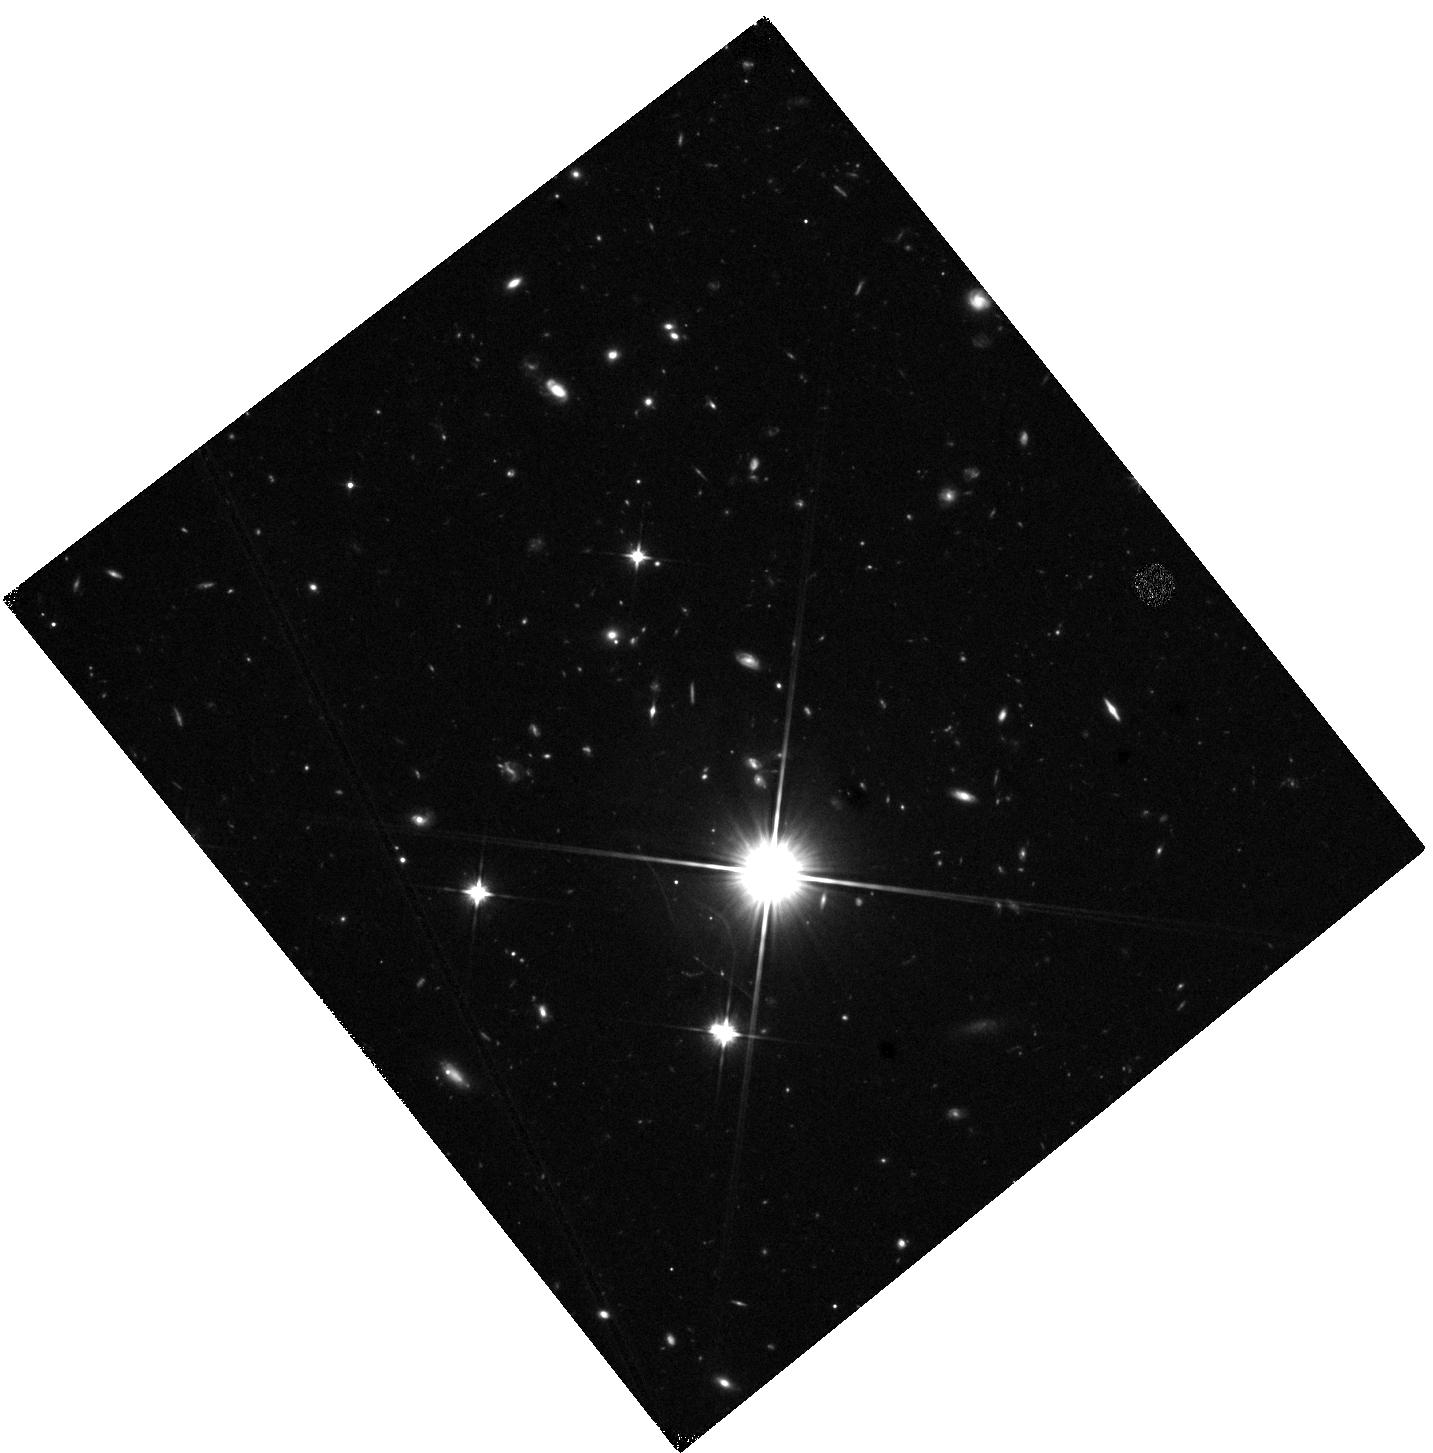
Target: 39627688759005339. Instrument: WFC3/IR. Filter: F110W. Exposure: 23 min. Observation ID: hst_17110_0f_wfc3_ir_f110w_iezd0f

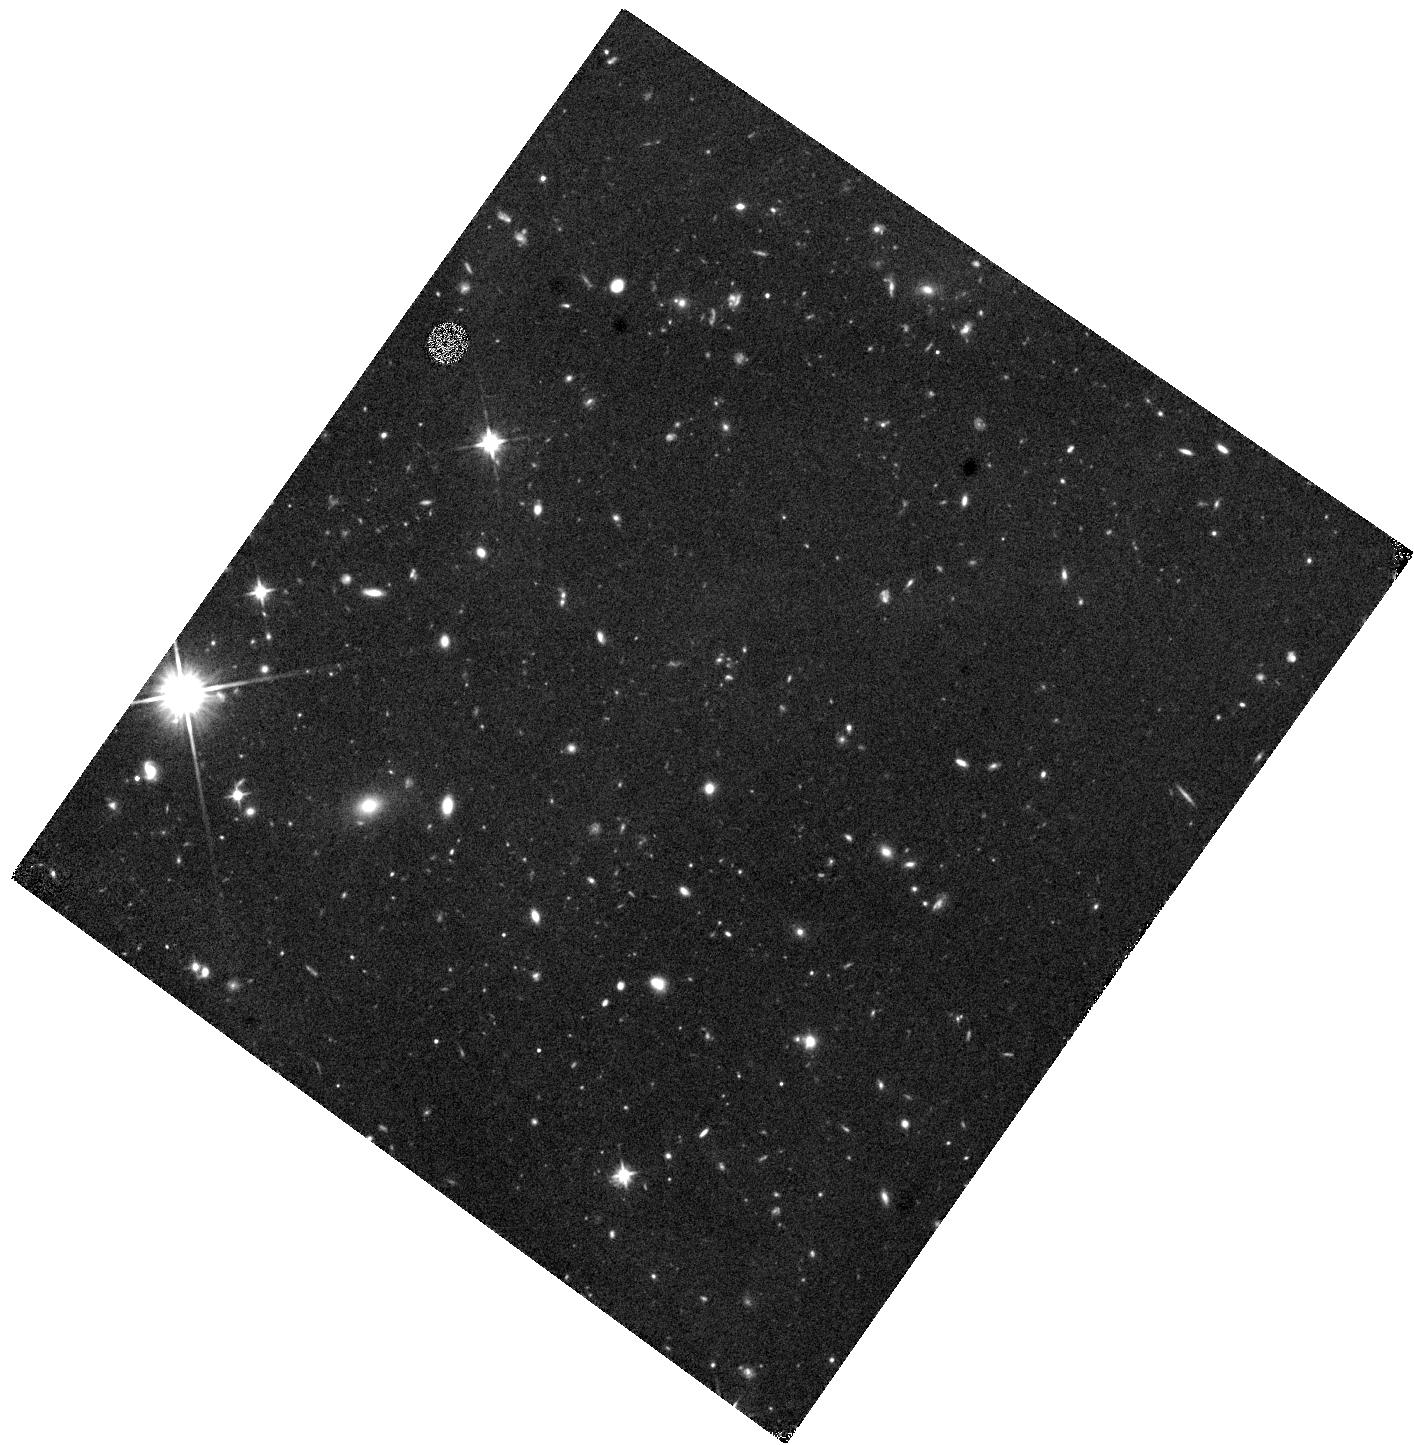
Target: 39633493600242332. Instrument: WFC3/IR. Filter: F110W. Exposure: 23 min. Observation ID: hst_17110_8s_wfc3_ir_f110w_iezd8s

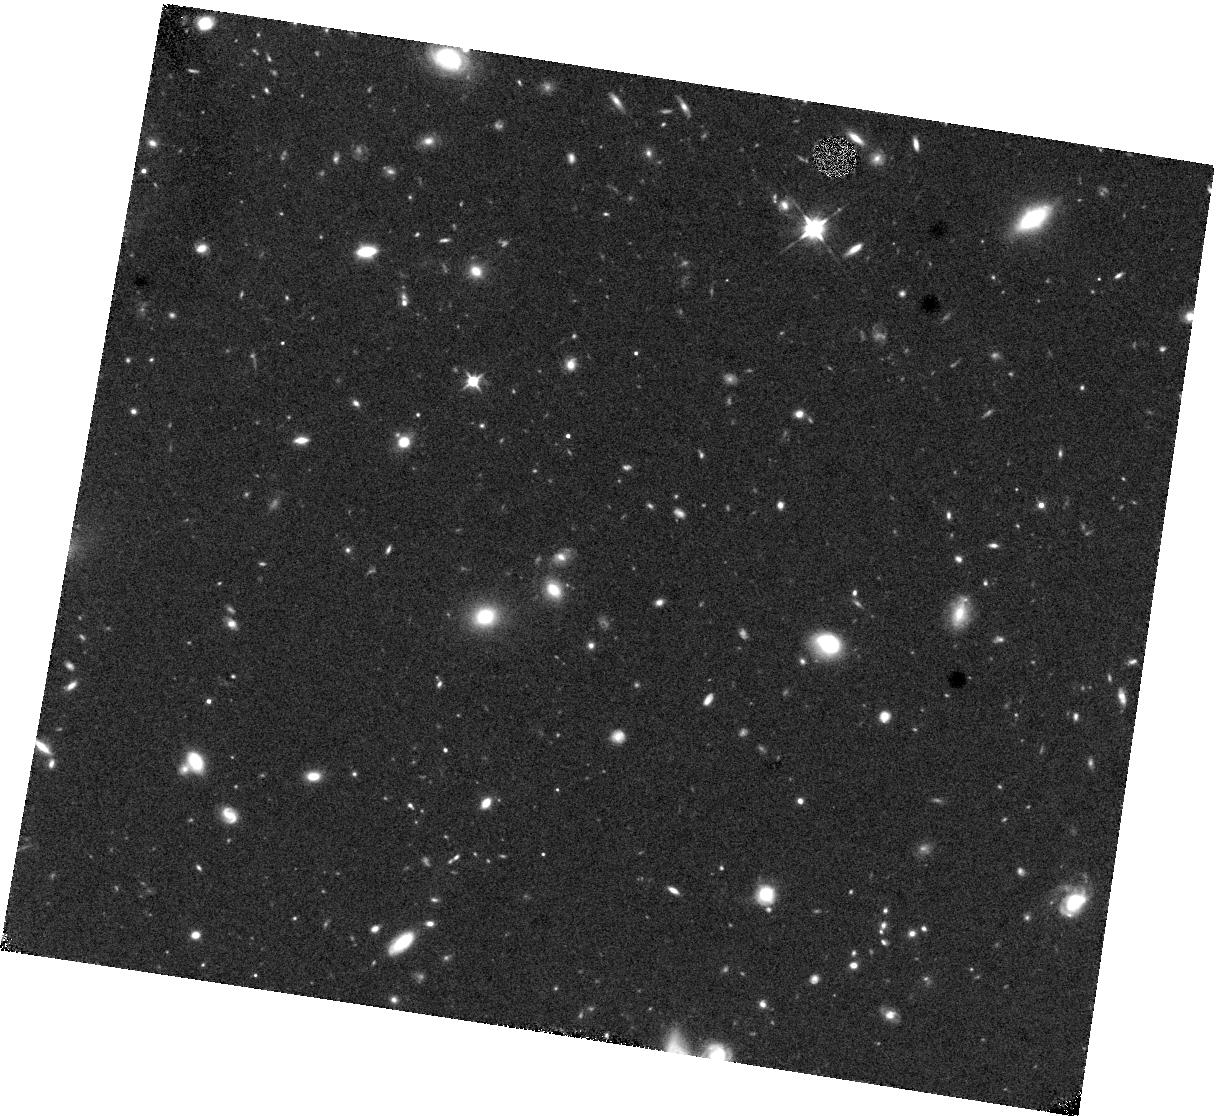
Target: 39632940400905937. Instrument: WFC3/IR. Filter: F110W. Exposure: 23 min. Observation ID: hst_17110_4b_wfc3_ir_f110w_iezd4b

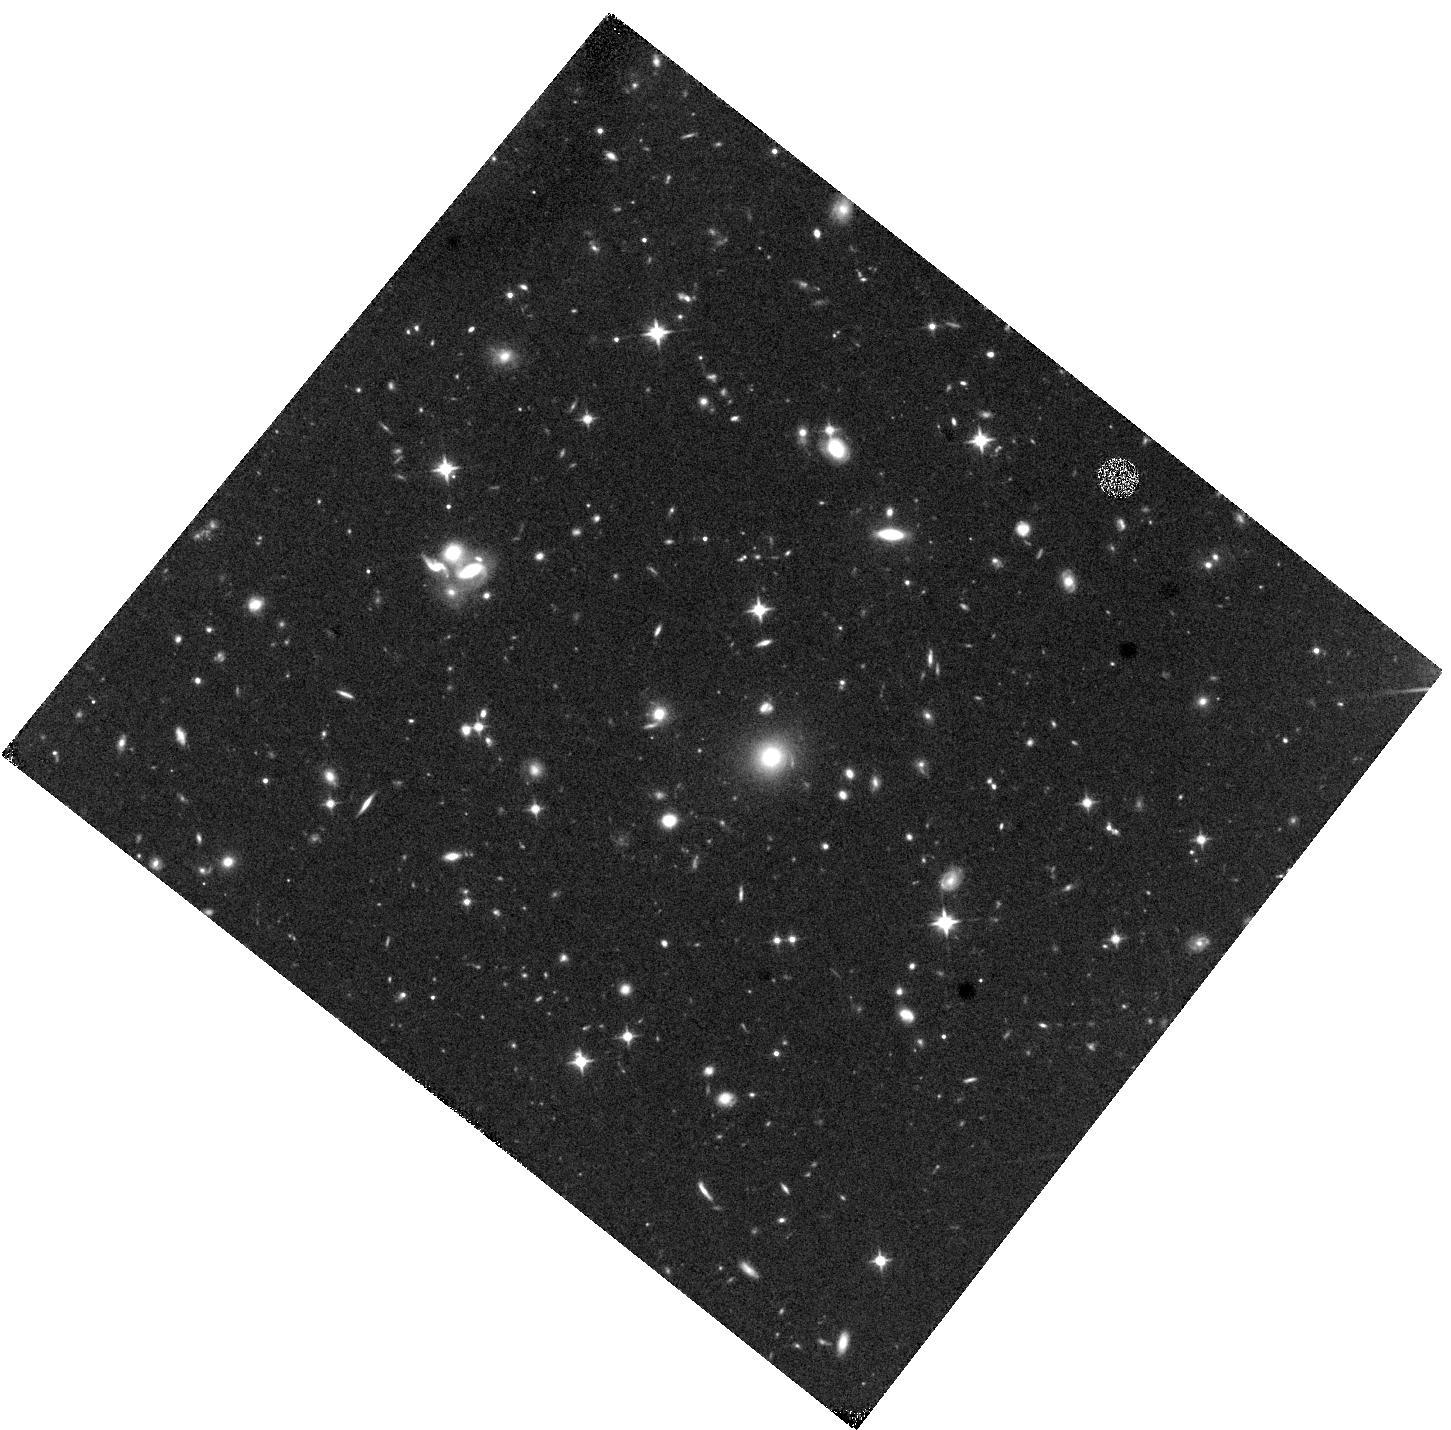
Target: 39633173914586337. Instrument: WFC3/IR. Filter: F110W. Exposure: 23 min. Observation ID: hst_17110_3k_wfc3_ir_f110w_iezd3k

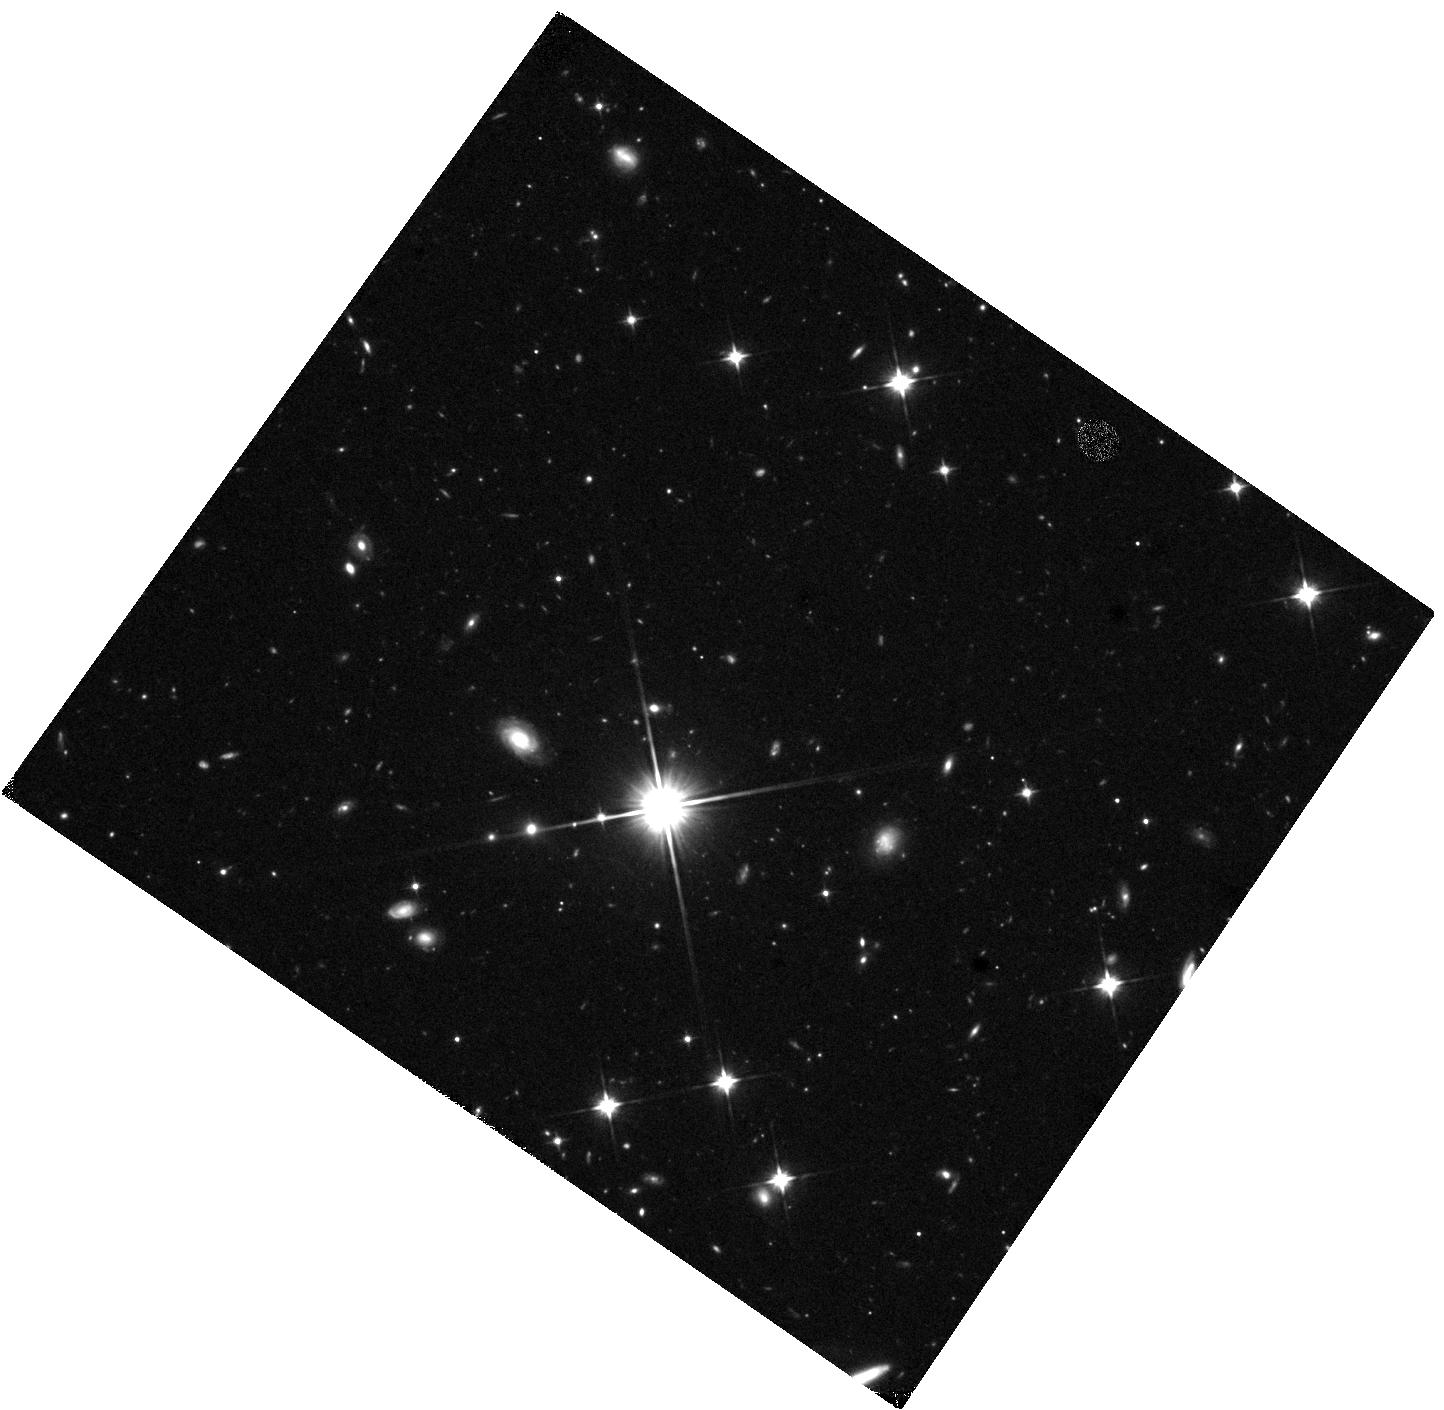
Target: 39633334917138930. Instrument: WFC3/IR. Filter: F110W. Exposure: 23 min. Observation ID: hst_17110_27_wfc3_ir_f110w_iezd27

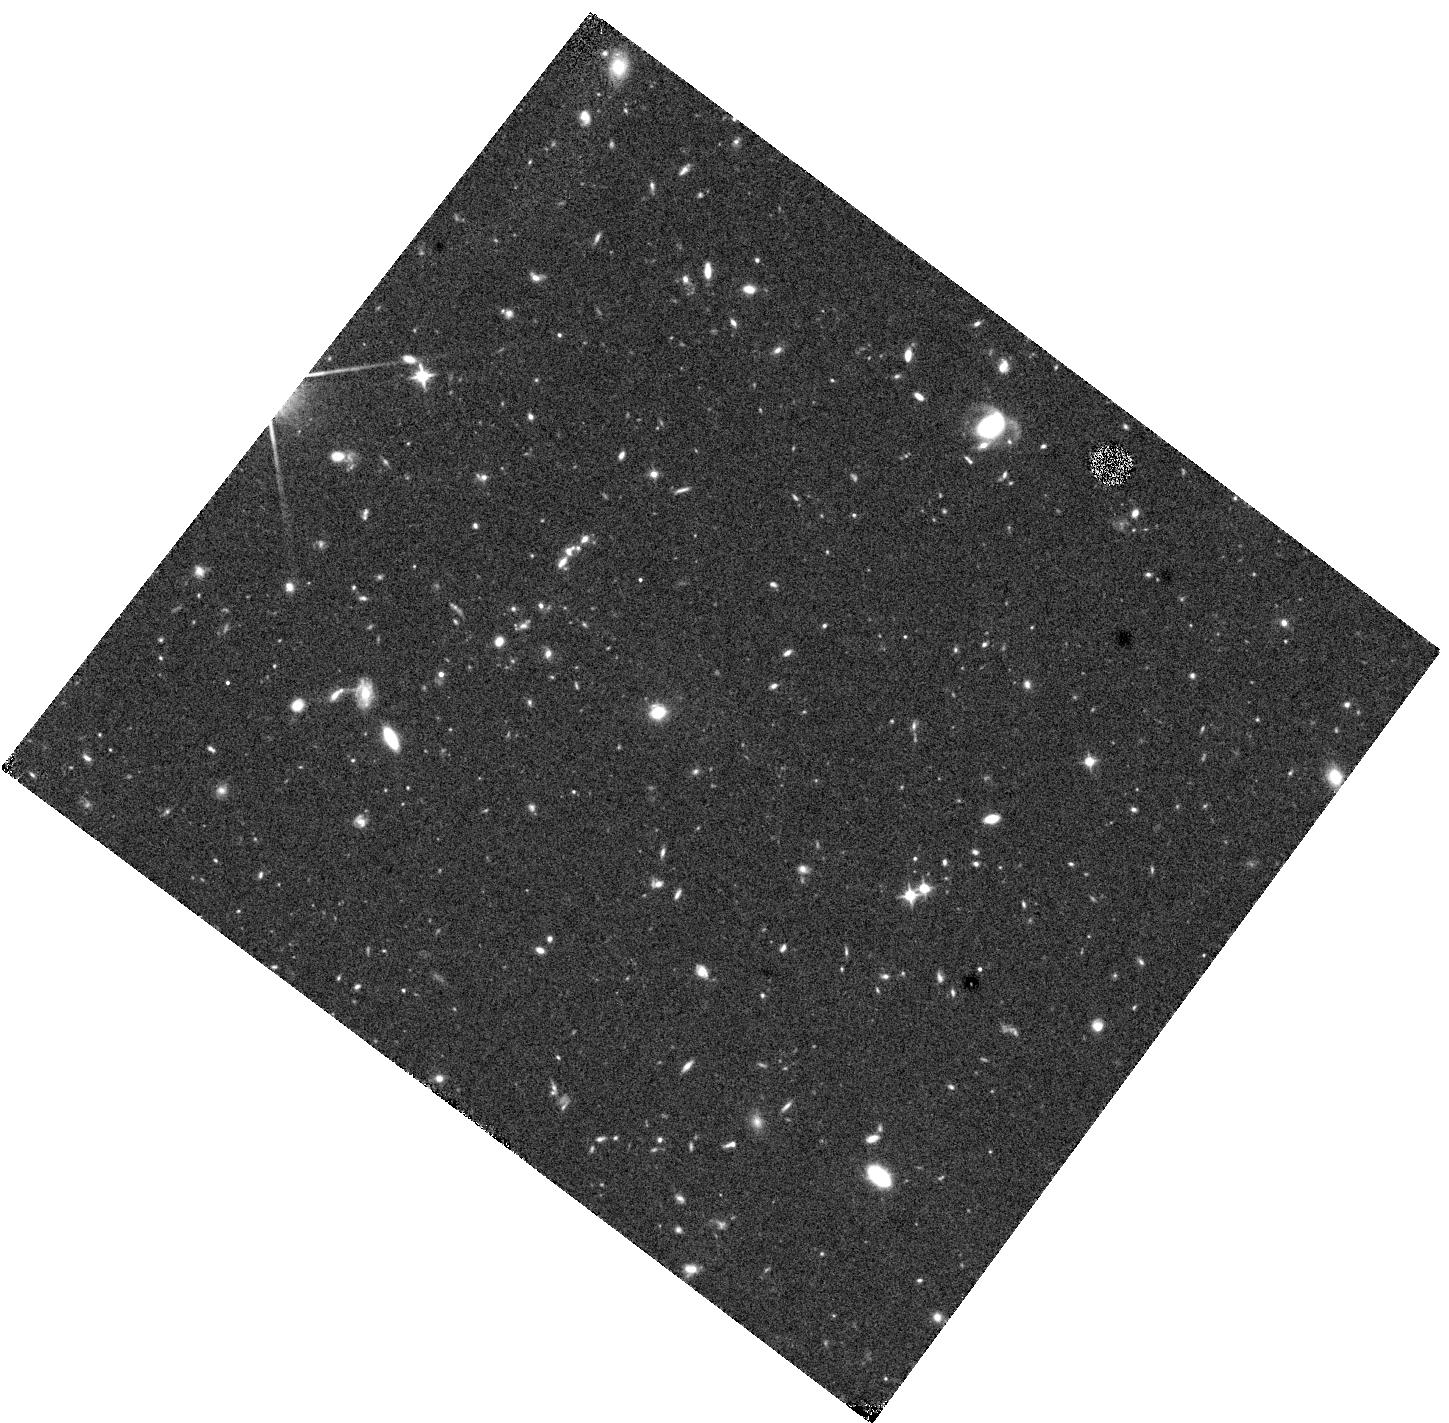
Target: 39627712867867474. Instrument: WFC3/IR. Filter: F110W. Exposure: 23 min. Observation ID: hst_17110_0m_wfc3_ir_f110w_iezd0m

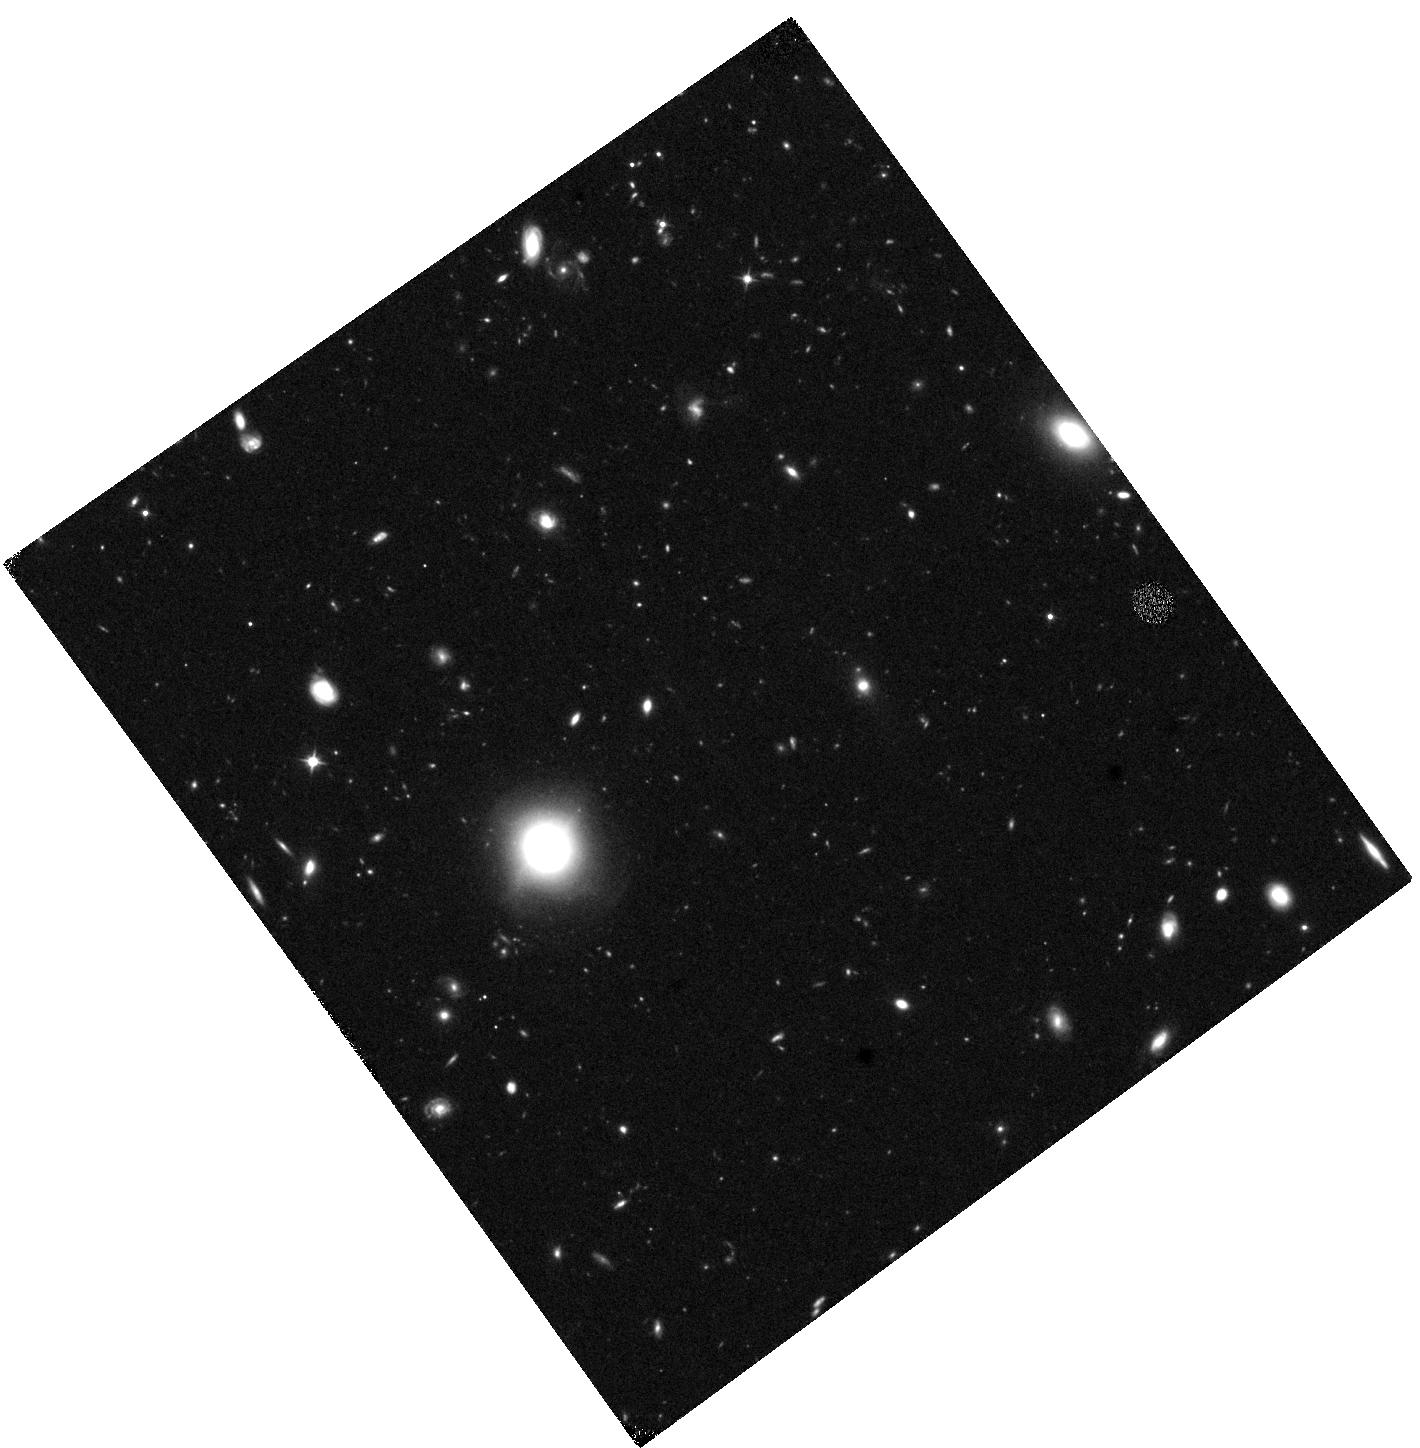
Target: 39627688742227598. Instrument: WFC3/IR. Filter: F110W. Exposure: 23 min. Observation ID: hst_17110_0j_wfc3_ir_f110w_iezd0j

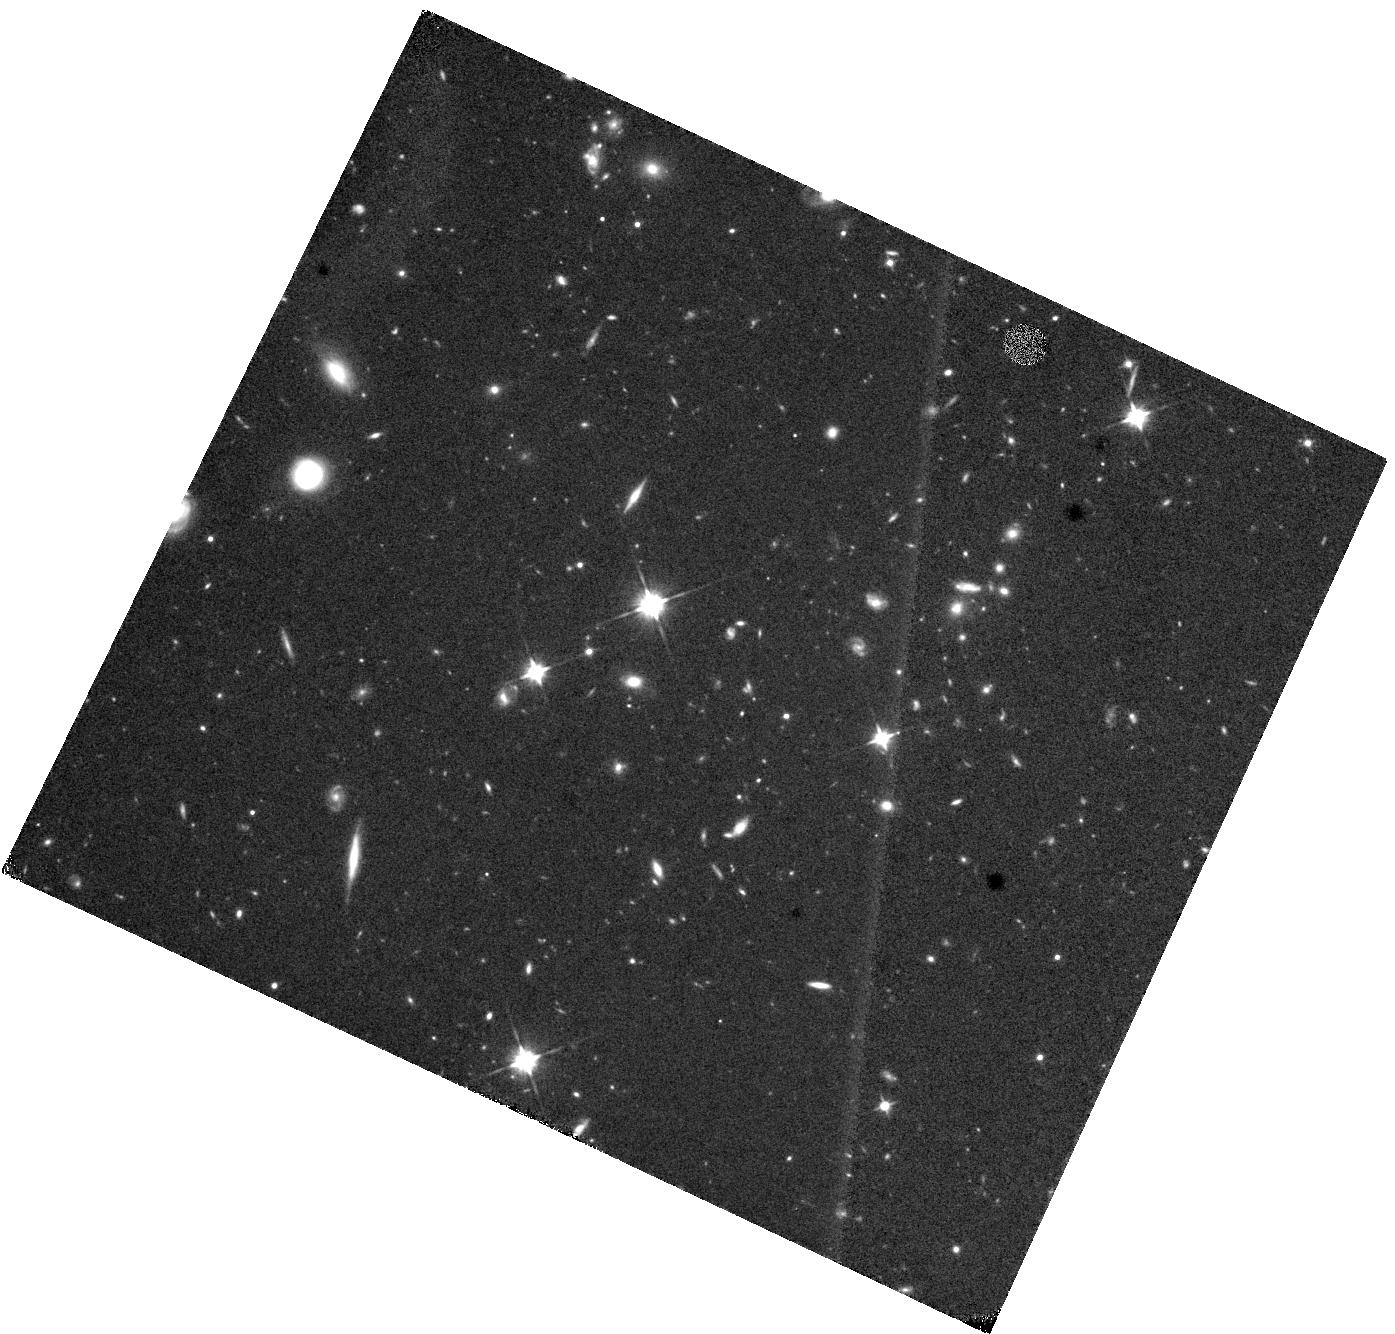
Target: 39632960109939224. Instrument: WFC3/IR. Filter: F110W. Exposure: 23 min. Observation ID: hst_17110_8n_wfc3_ir_f110w_iezd8n

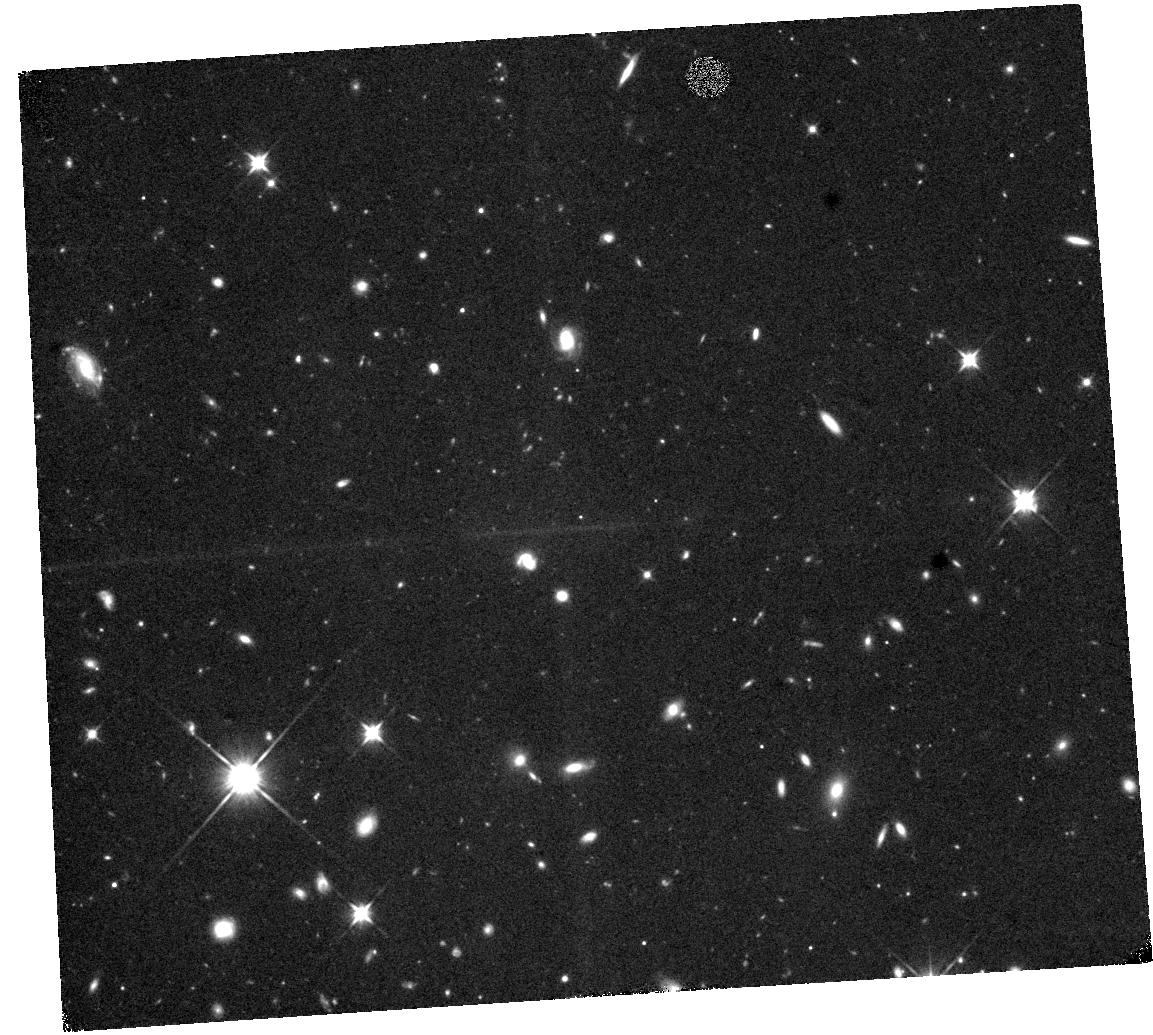
Target: 39633455436270945. Instrument: WFC3/IR. Filter: F110W. Exposure: 23 min. Observation ID: hst_17110_46_wfc3_ir_f110w_iezd46

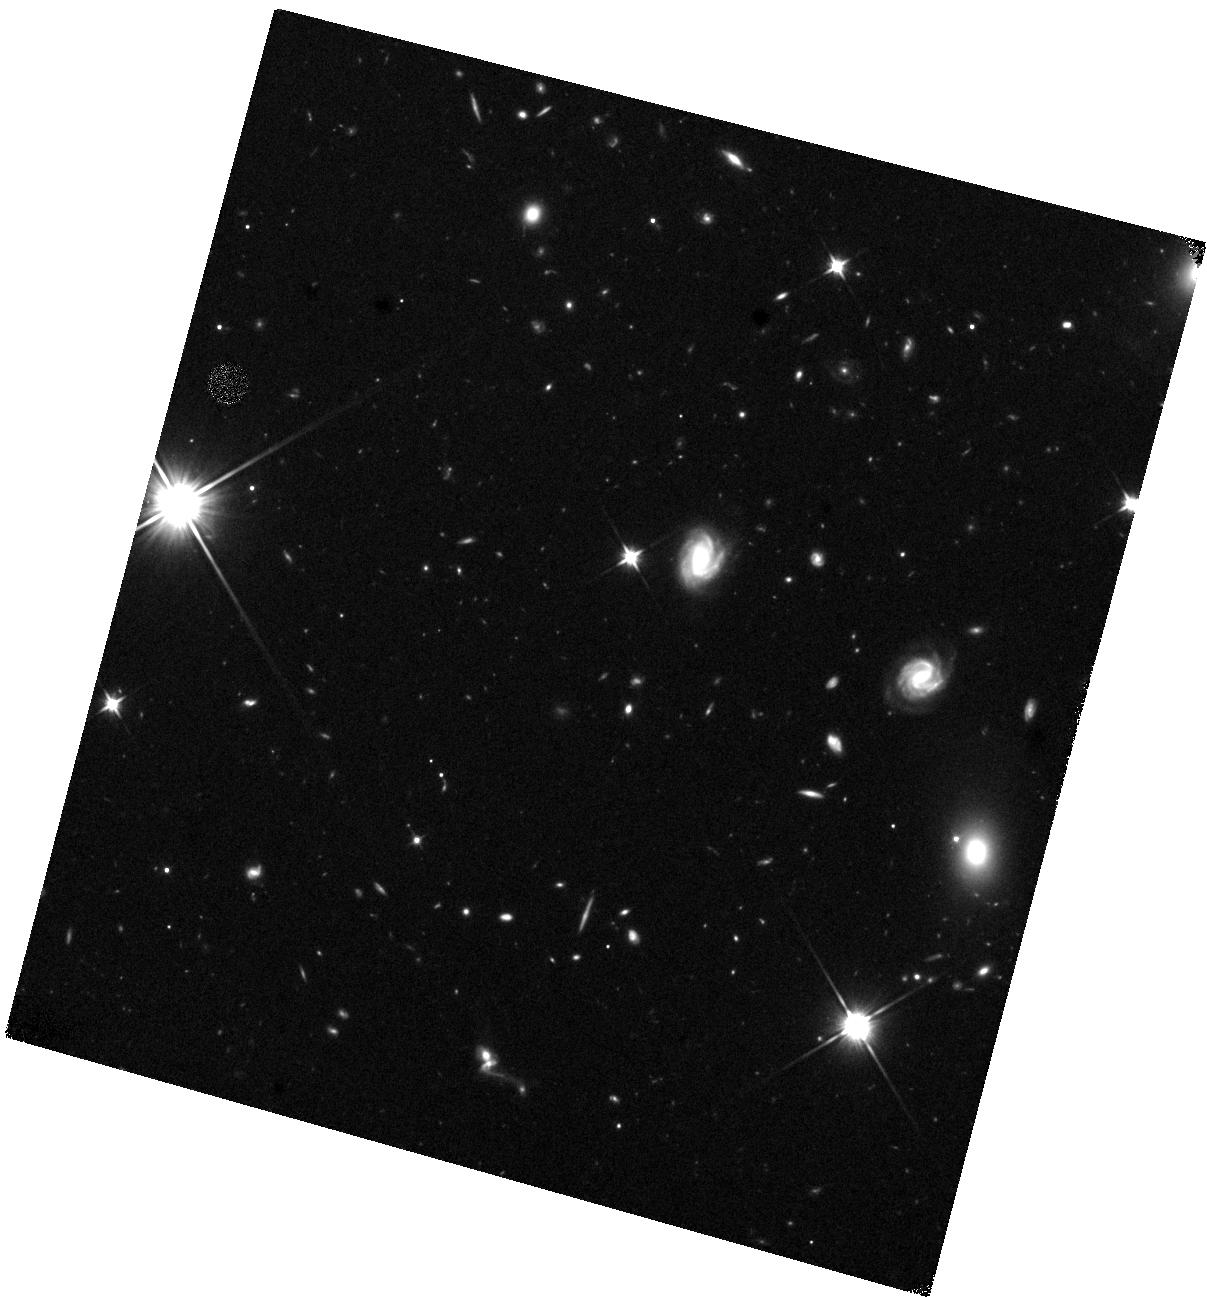
Target: 39633564370731090. Instrument: WFC3/IR. Filter: F110W. Exposure: 23 min. Observation ID: hst_17110_7s_wfc3_ir_f110w_iezd7s

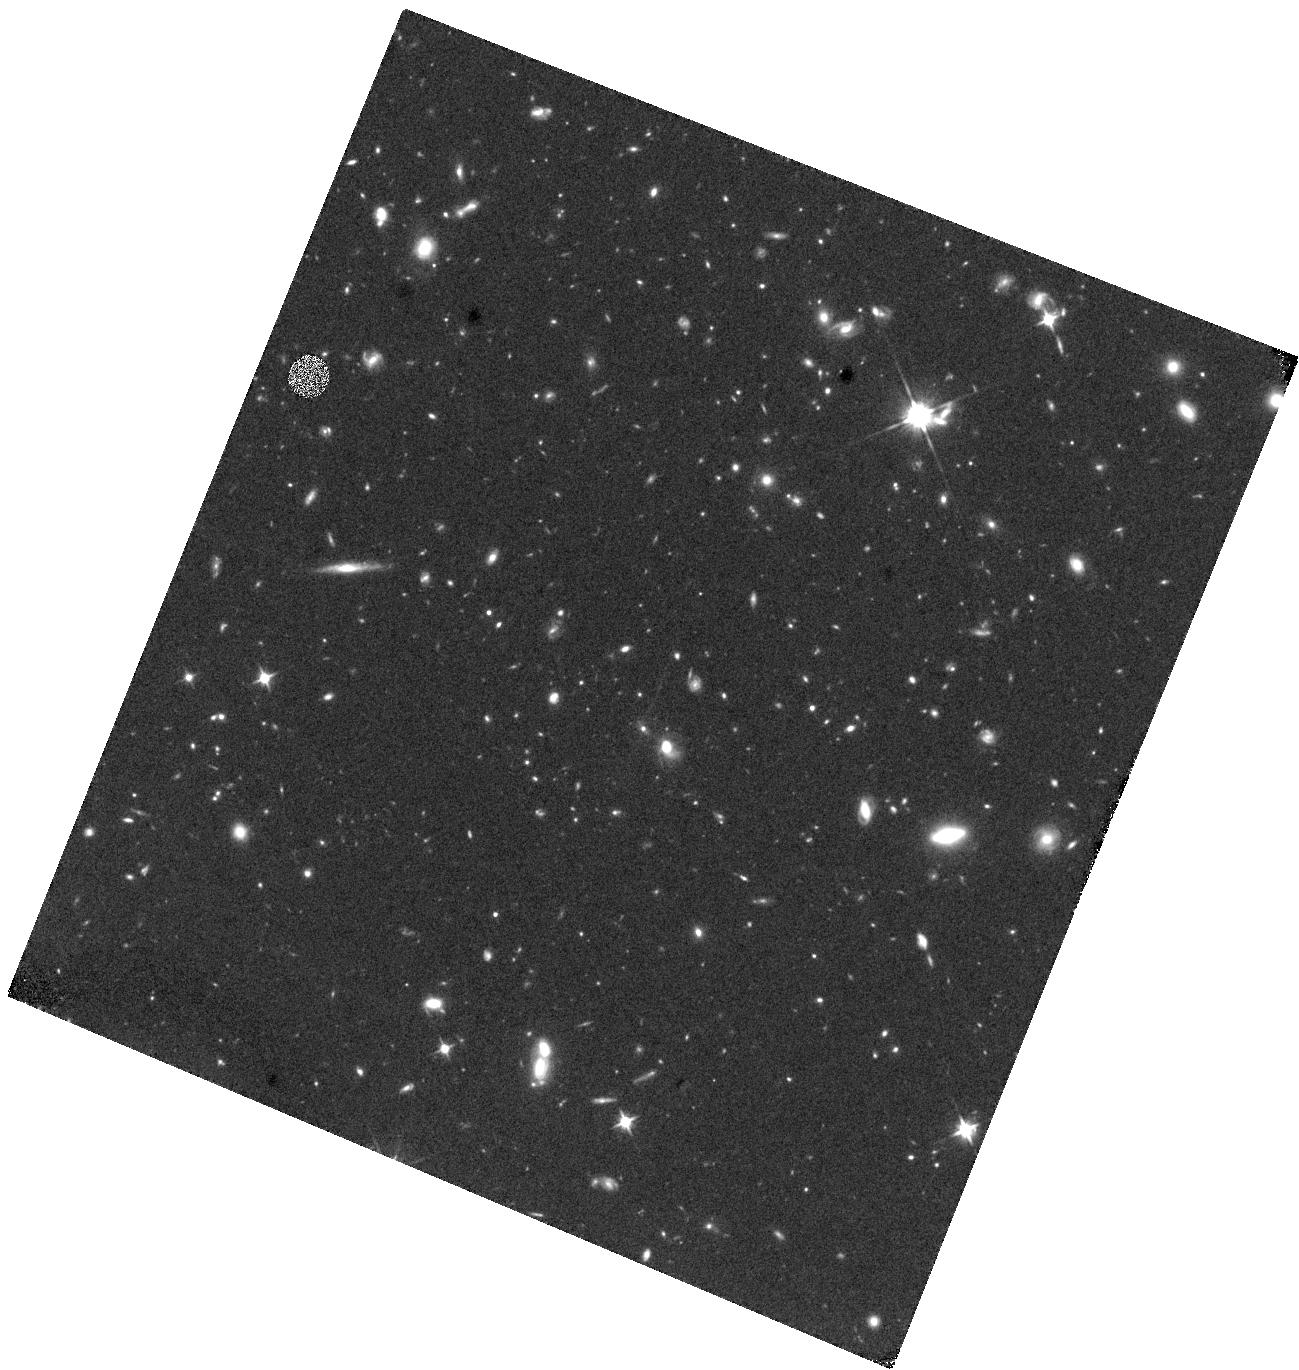
Target: 39633308149089223. Instrument: WFC3/IR. Filter: F110W. Exposure: 23 min. Observation ID: hst_17110_6p_wfc3_ir_f110w_iezd6p

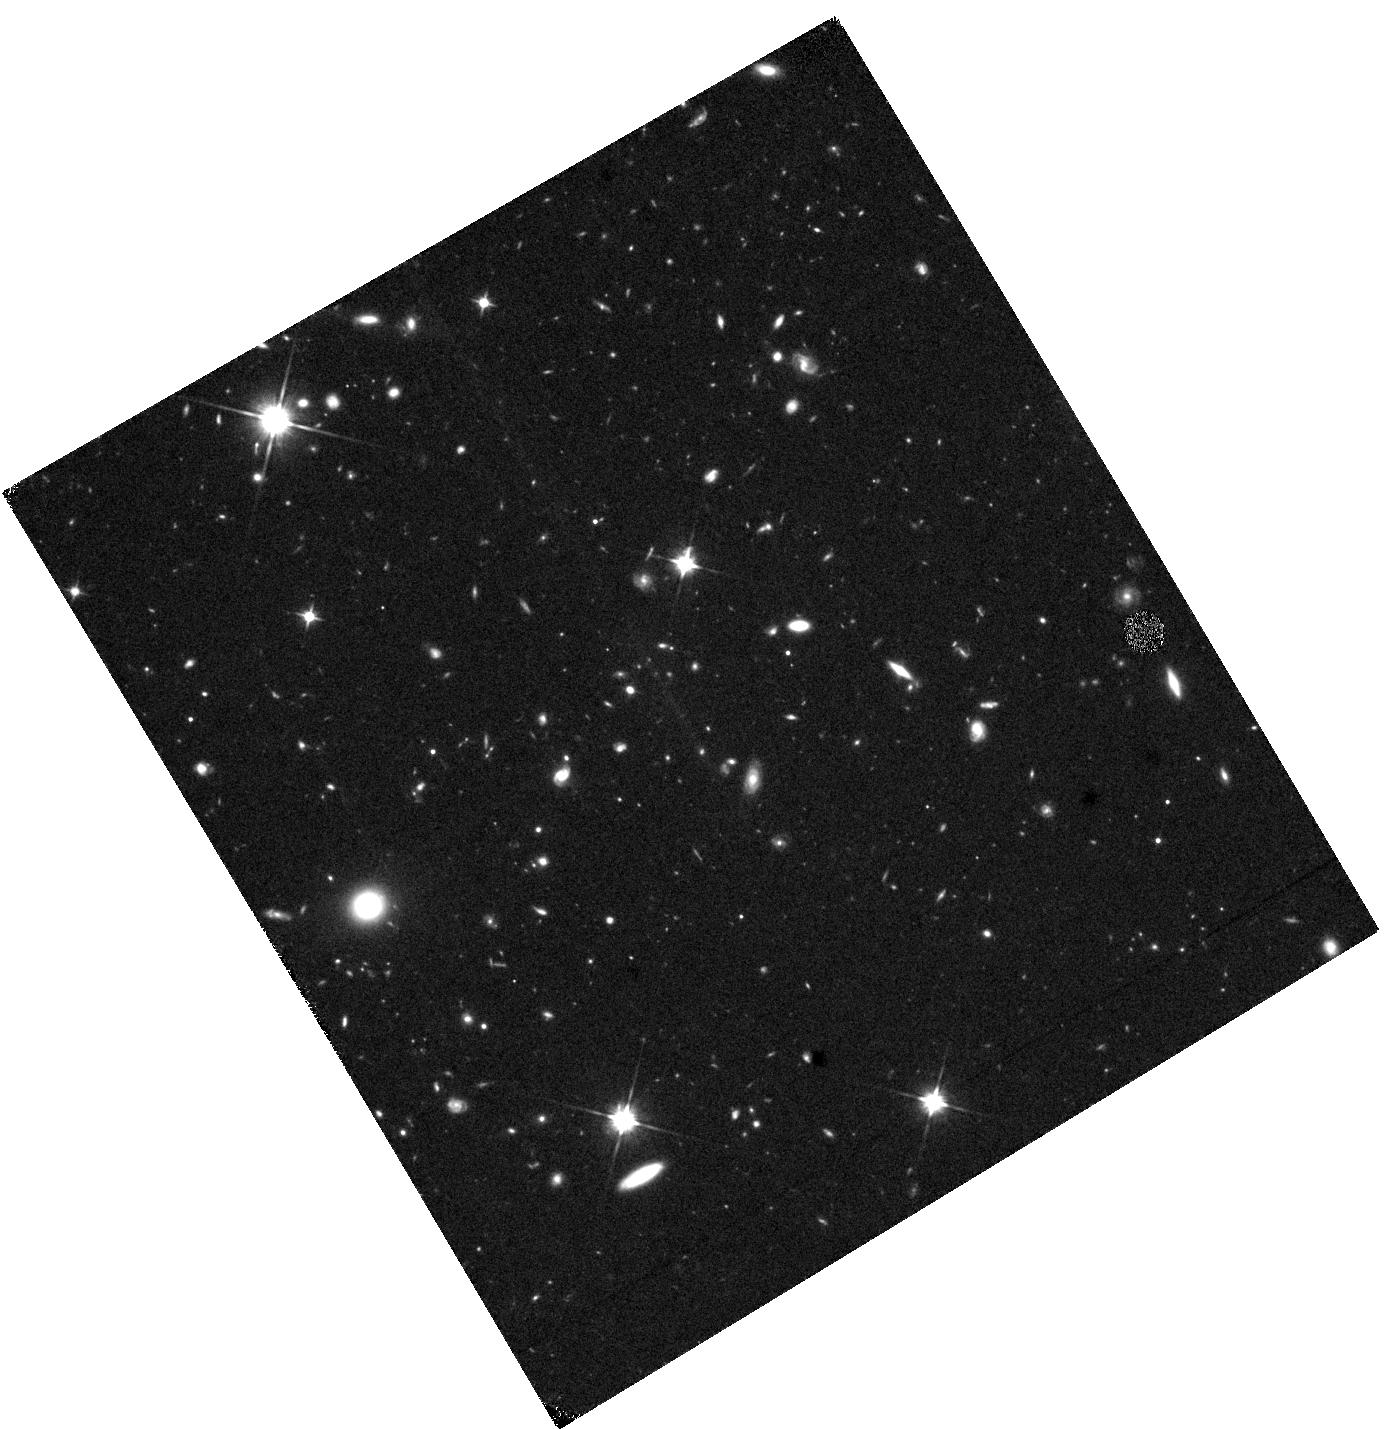
Target: 39627688725453161. Instrument: WFC3/IR. Filter: F110W. Exposure: 23 min. Observation ID: hst_17110_1y_wfc3_ir_f110w_iezd1y

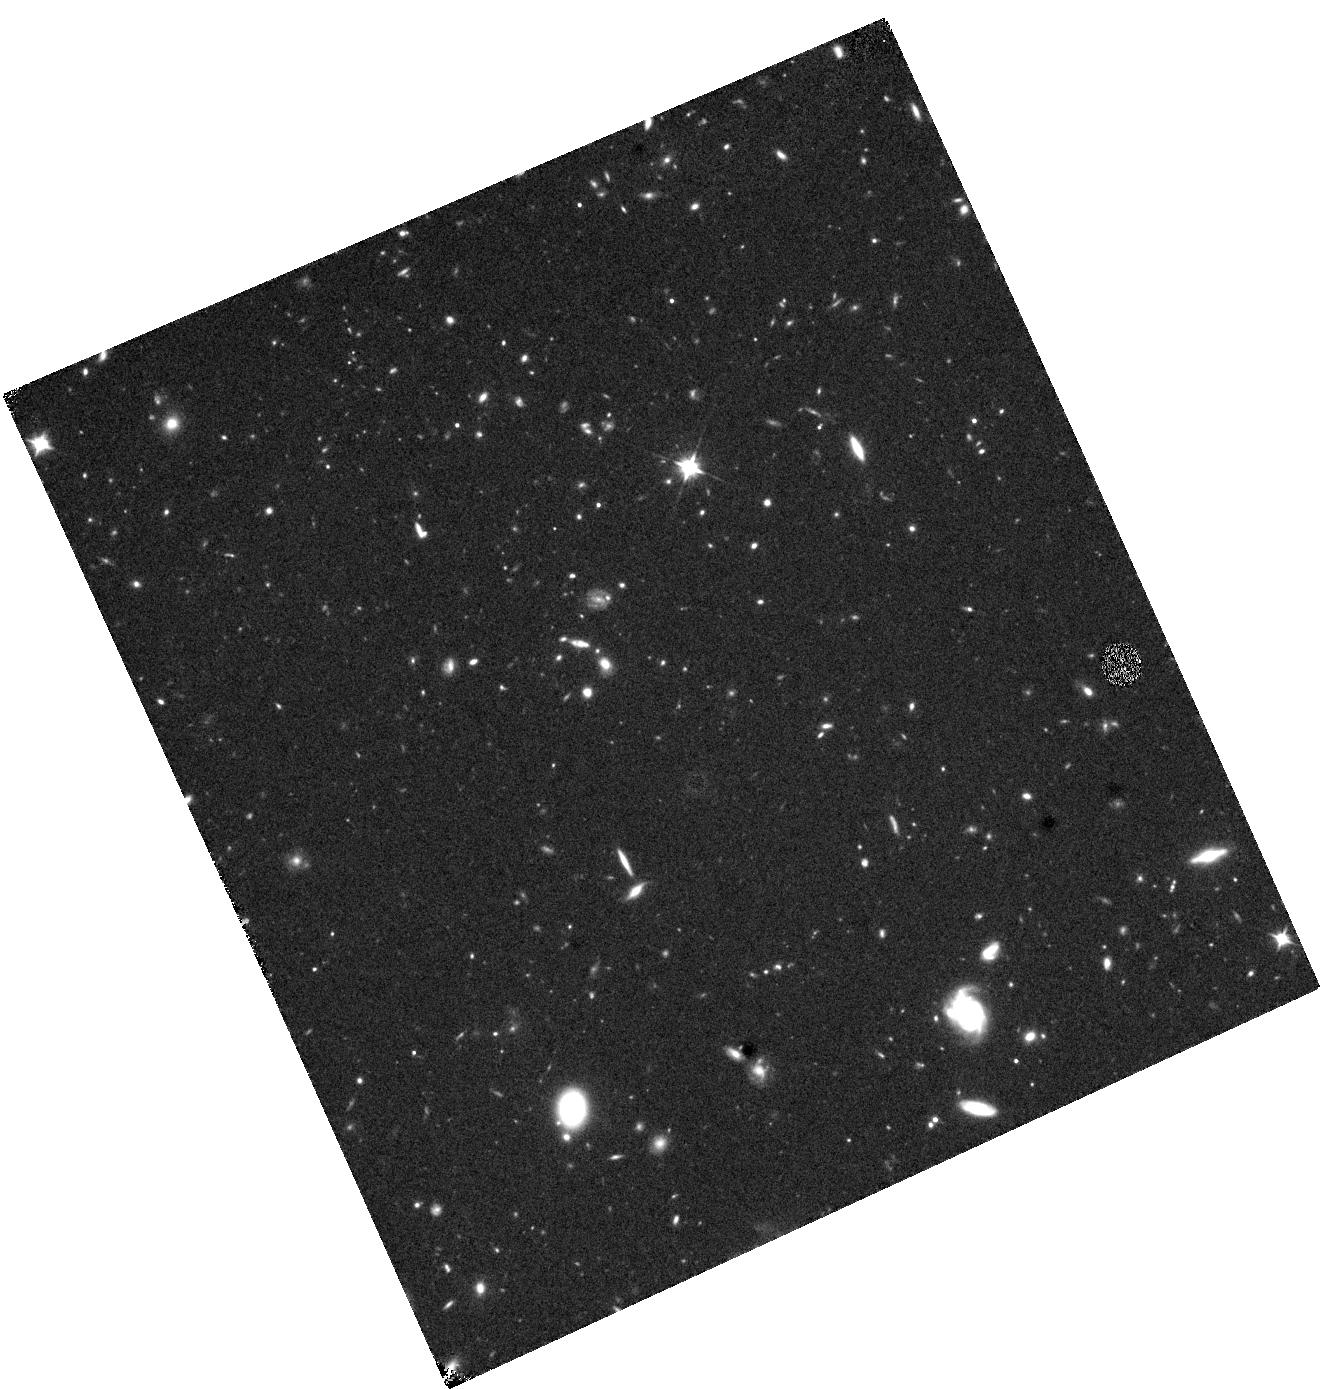
Target: 39627652587326330. Instrument: WFC3/IR. Filter: F110W. Exposure: 23 min. Observation ID: hst_17110_1s_wfc3_ir_f110w_iezd1s

Post-starbursts from DESI: Timing quenching and morphological transformation at 1 < z < 1.3 (PI: Setton, David)

Studies of post-starburst galaxies that combine deep imaging and high-quality spectroscopy have led to an increased understanding of the relationship between merging, structural transformation, and quenching. Imaging allows for detailed structural studies of galaxies, while optical spectra enable precise timing of the cessation of star formation; the combination can distinguish between quenching mechanisms. However, at z>1, when quenching of massive galaxies was much more common, we still lack comprehensive datasets that provide both for the rare but crucial PSB population. We propose to create that data set with a WFC3/F110W SNAPSHOT program targeting ~100 z>1 PSBs selected from the DESI Survey Validation sample of Luminous Red Galaxies. We will measure sizes, identify merger rates, and ultimately study the evolution of the population of recently quenched galaxies as a function of the time since quenching, as derived from the spectra. Only by combining the resolution of HST with the deep spectra we have in hand can we reveal the conditions that led to quenching in these massive galaxies.